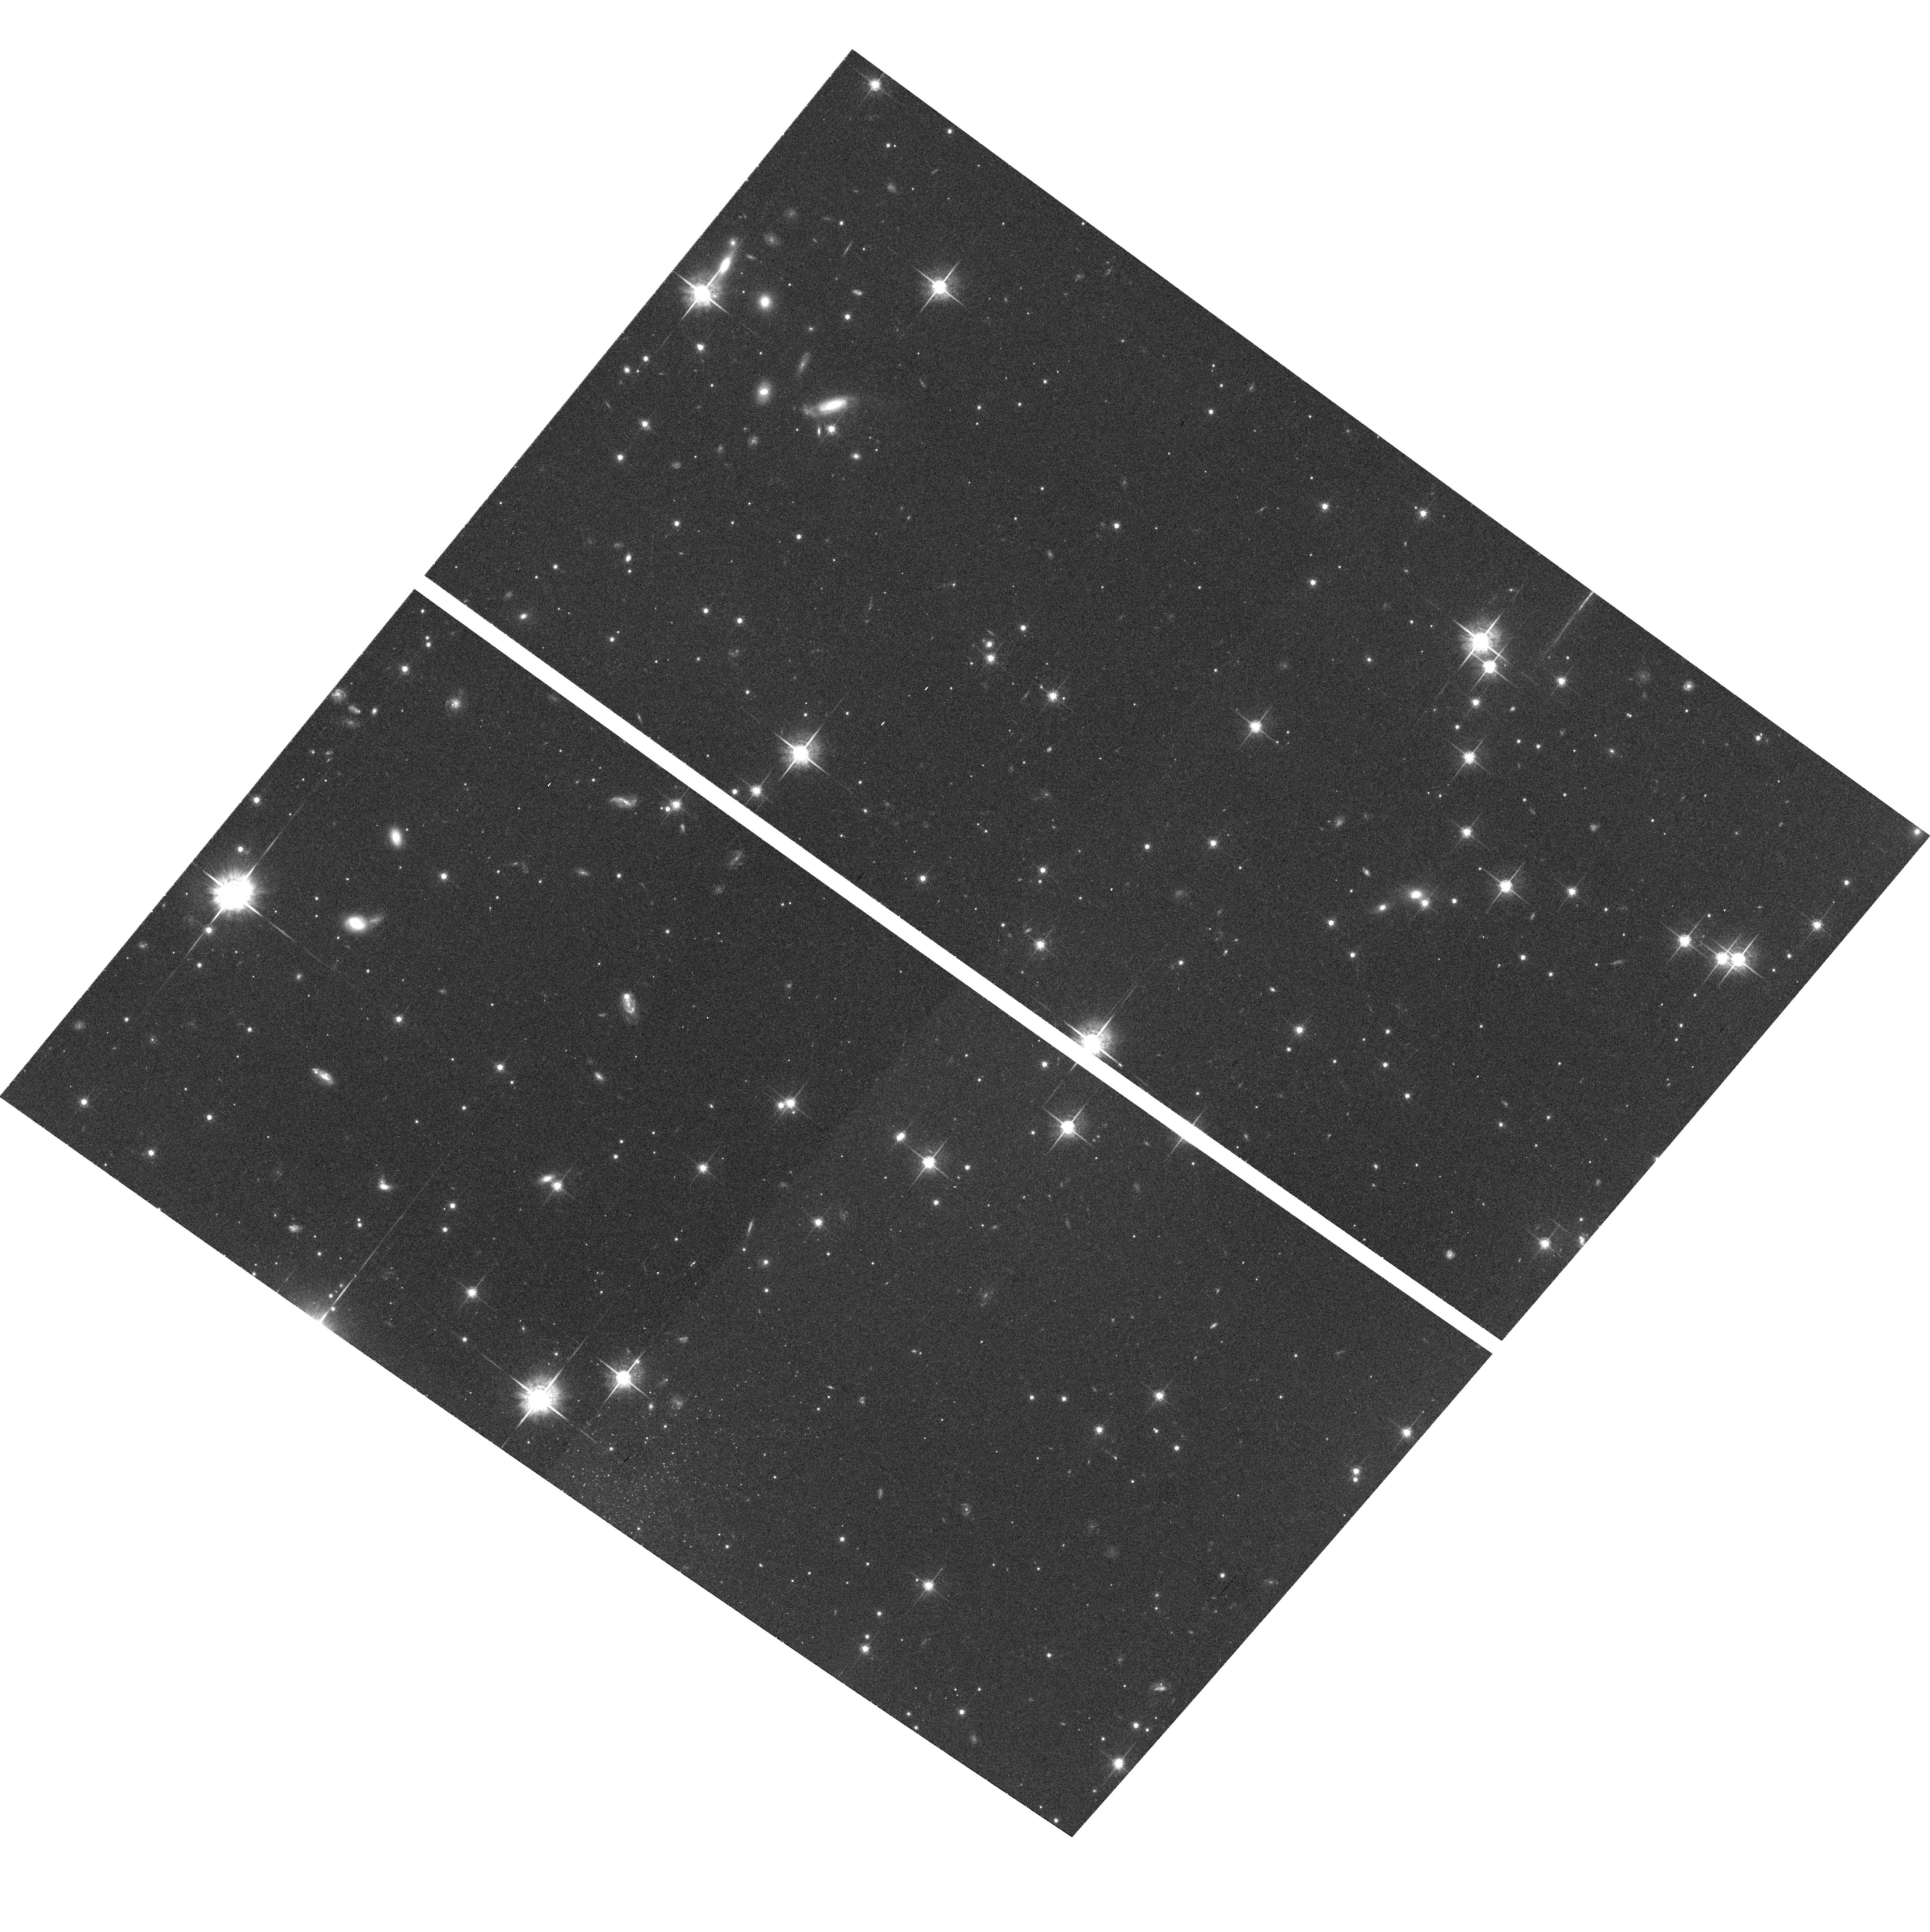
Target: field at RA 200.743°, Dec -41.766°. Instrument: ACS/WFC. Filter: F775W. Exposure: 27 min. Observation ID: hst_9480_e1_acs_wfc_f775w_j8hoe1

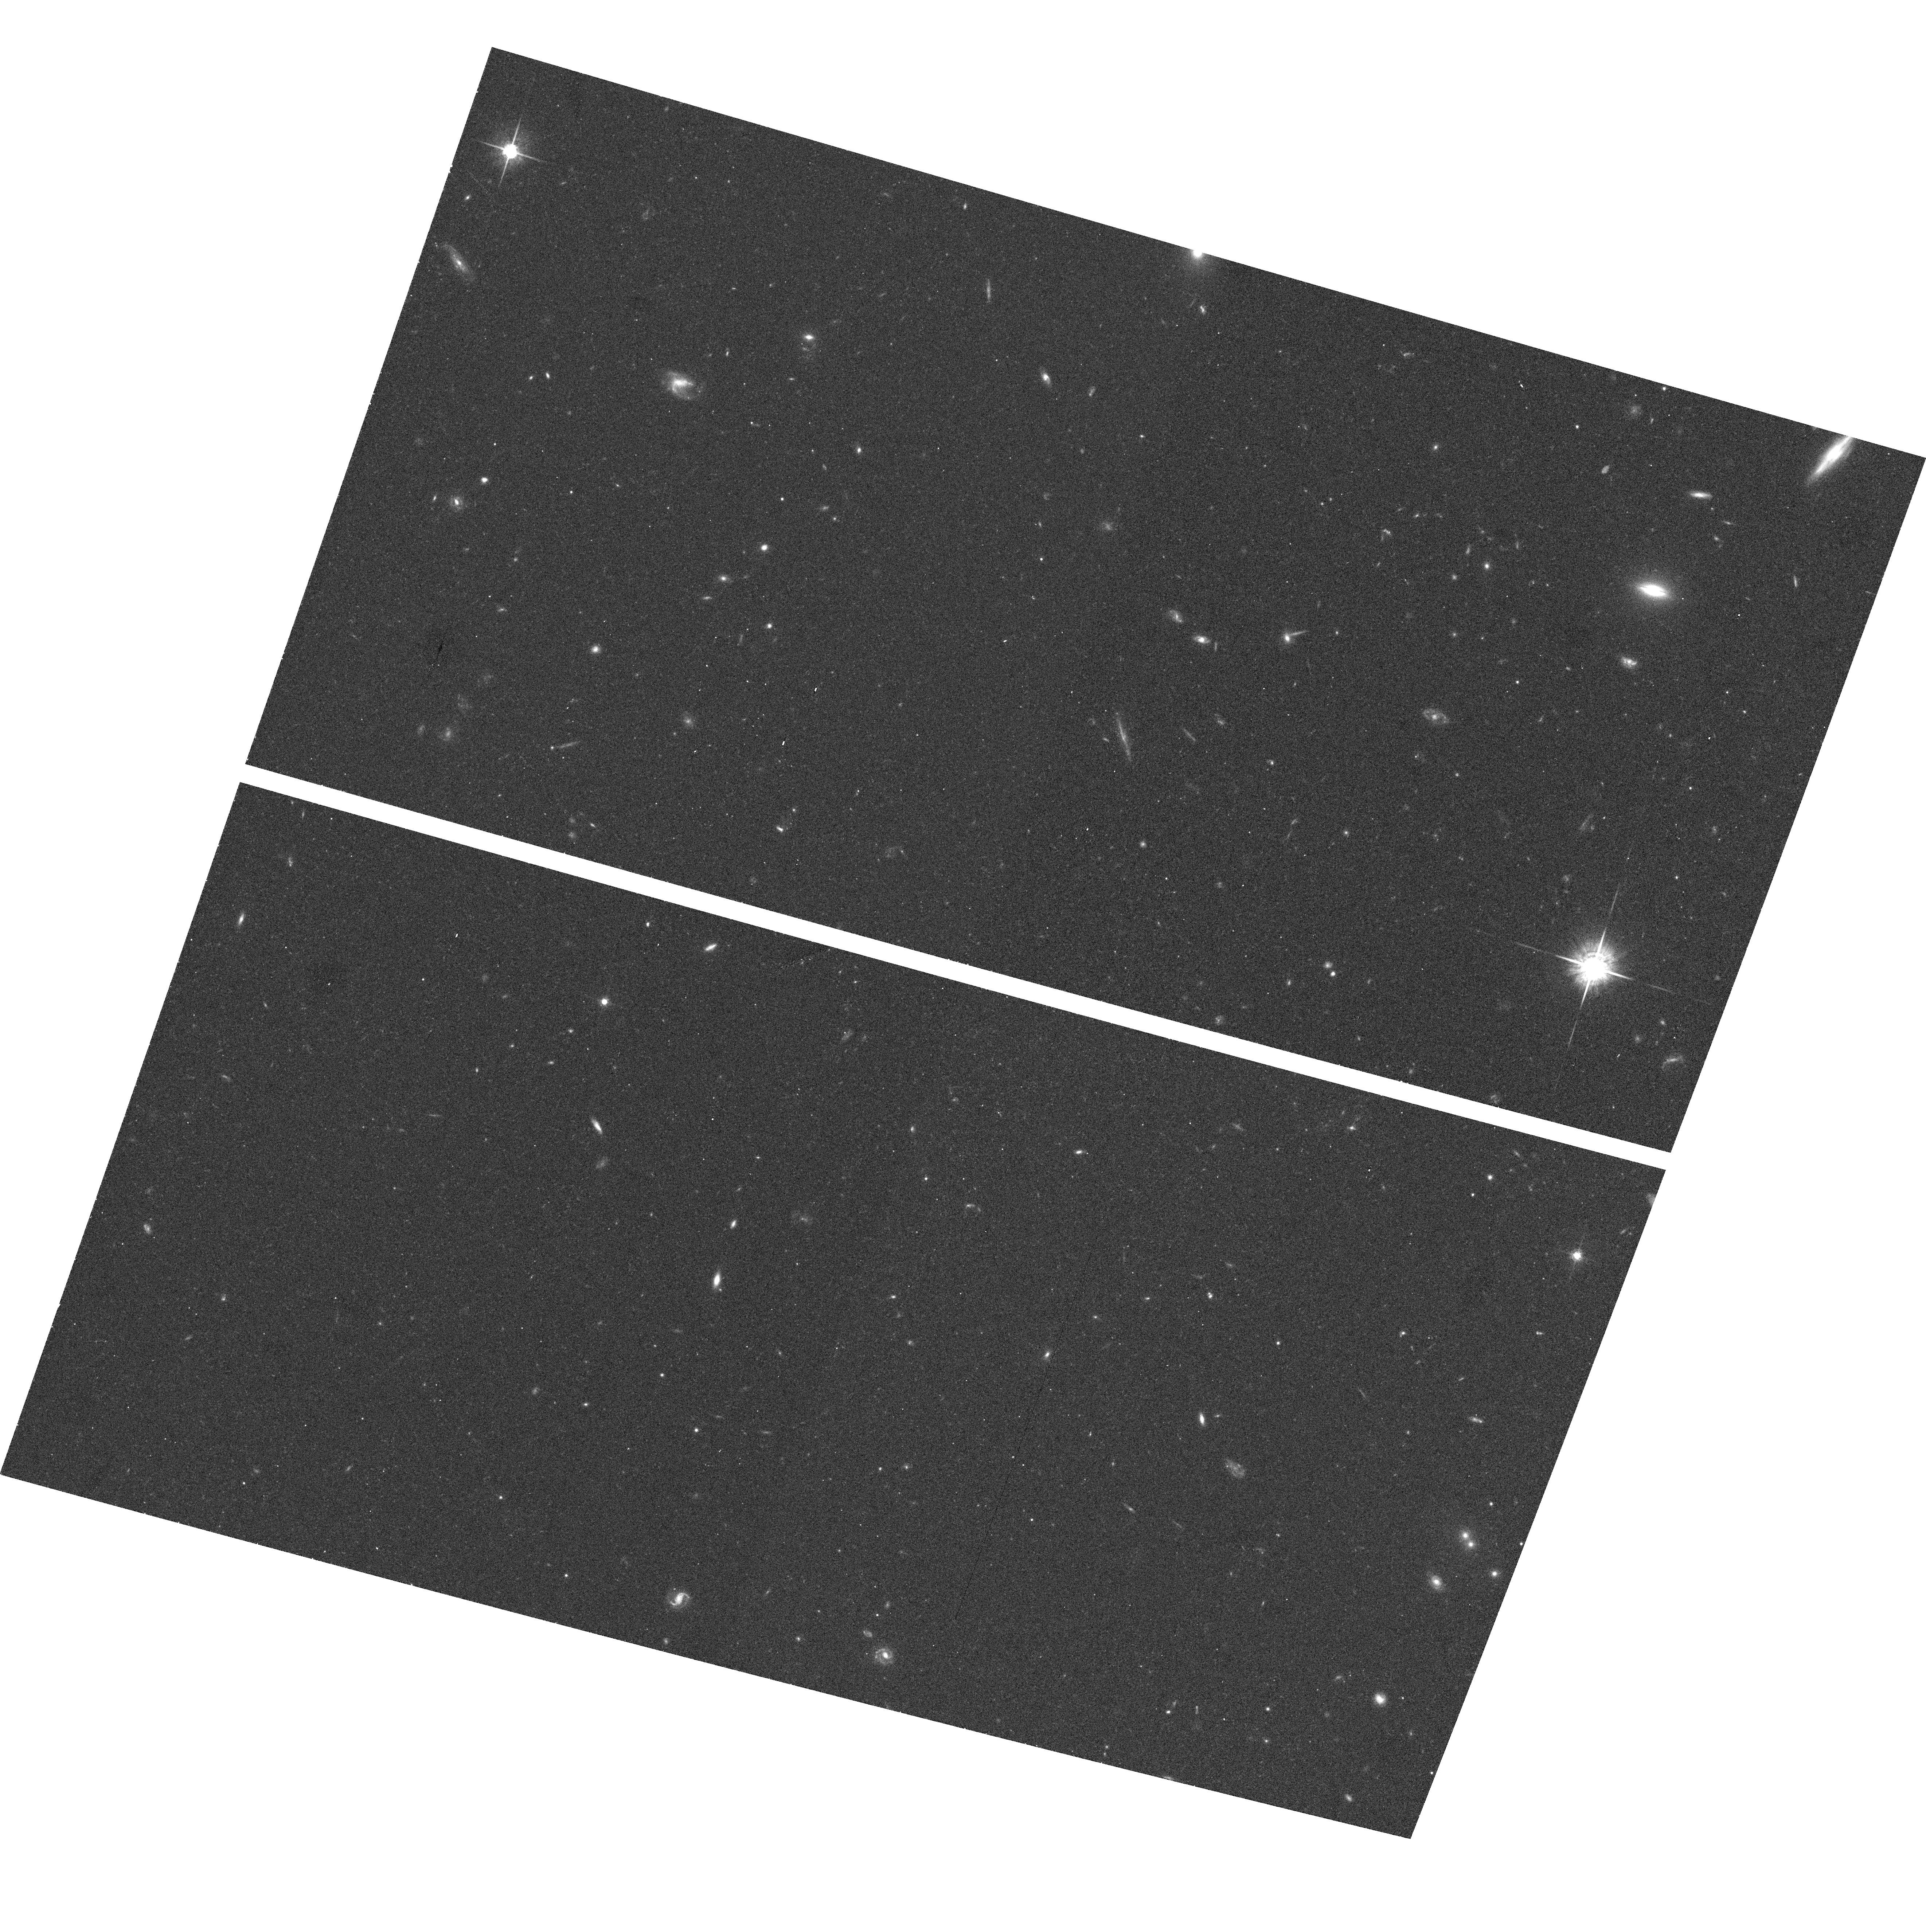
Target: field at RA 204.967°, Dec 70.448°. Instrument: ACS/WFC. Filter: F775W. Exposure: 13 min. Observation ID: hst_9480_wg_acs_wfc_f775w_j8howg

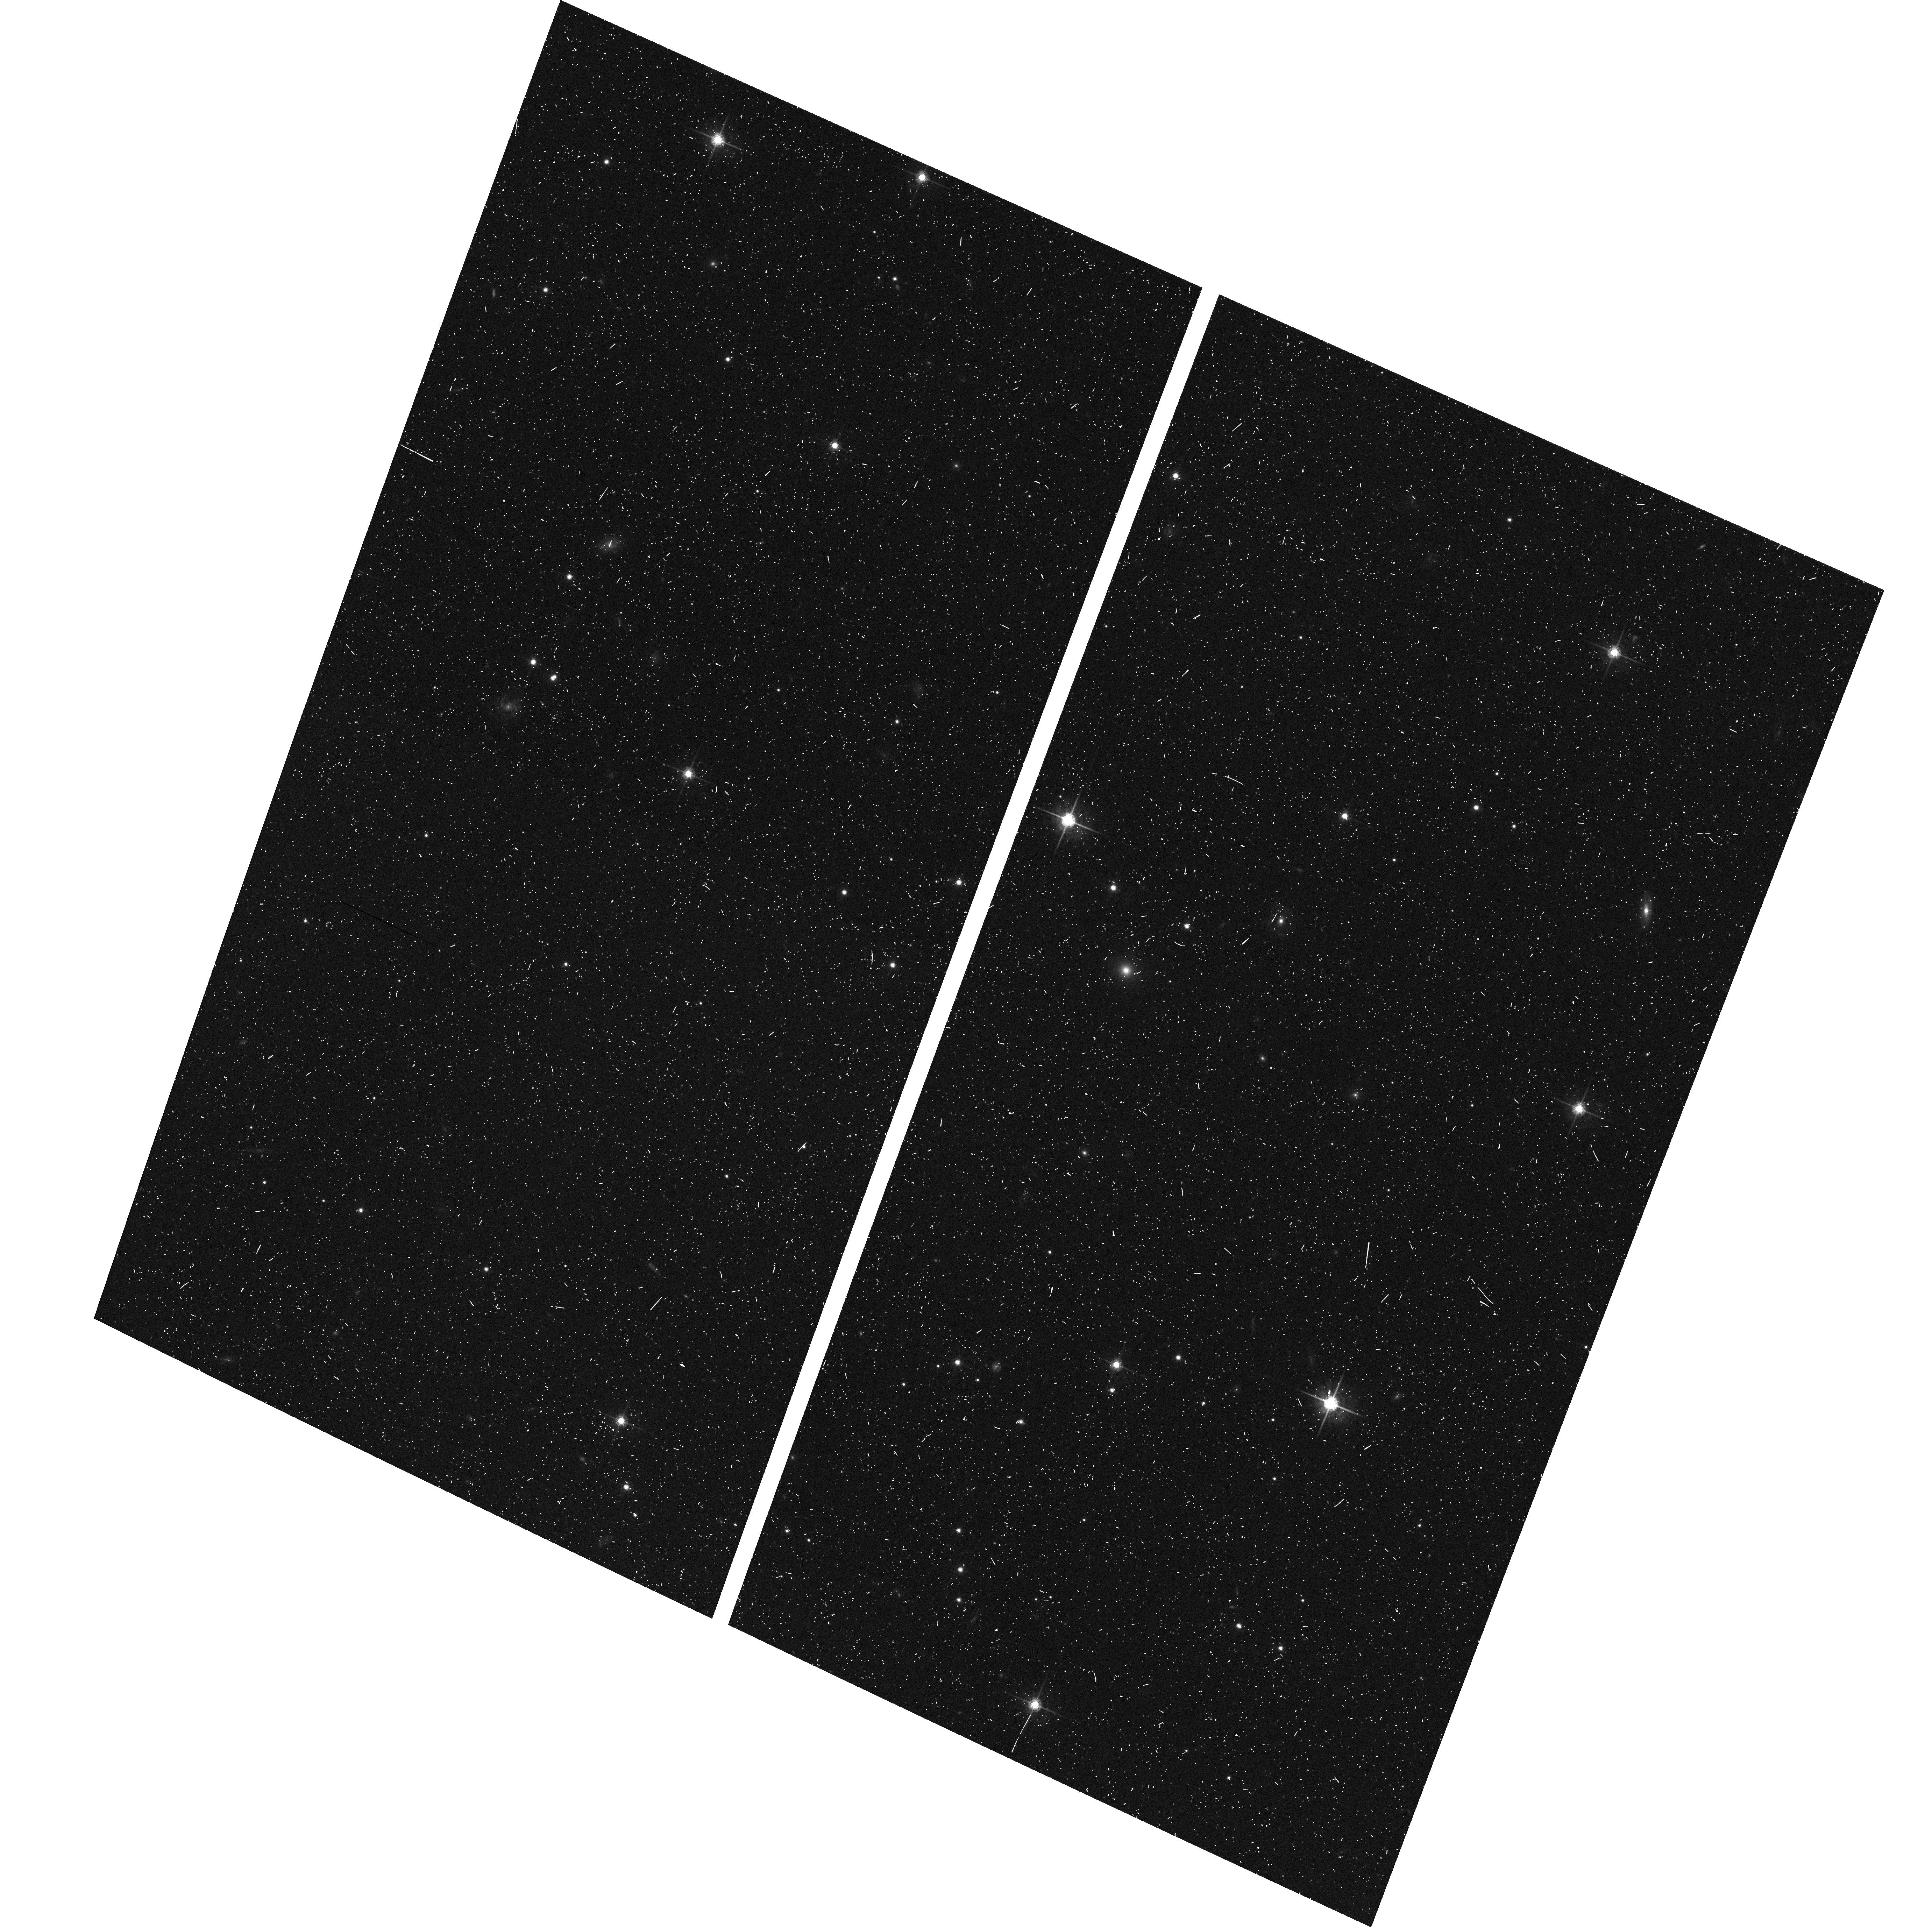
Target: field at RA 55.390°, Dec 34.038°. Instrument: ACS/WFC. Filter: F775W. Exposure: 9 min. Observation ID: hst_9480_r2_acs_wfc_f775w_j8hor2

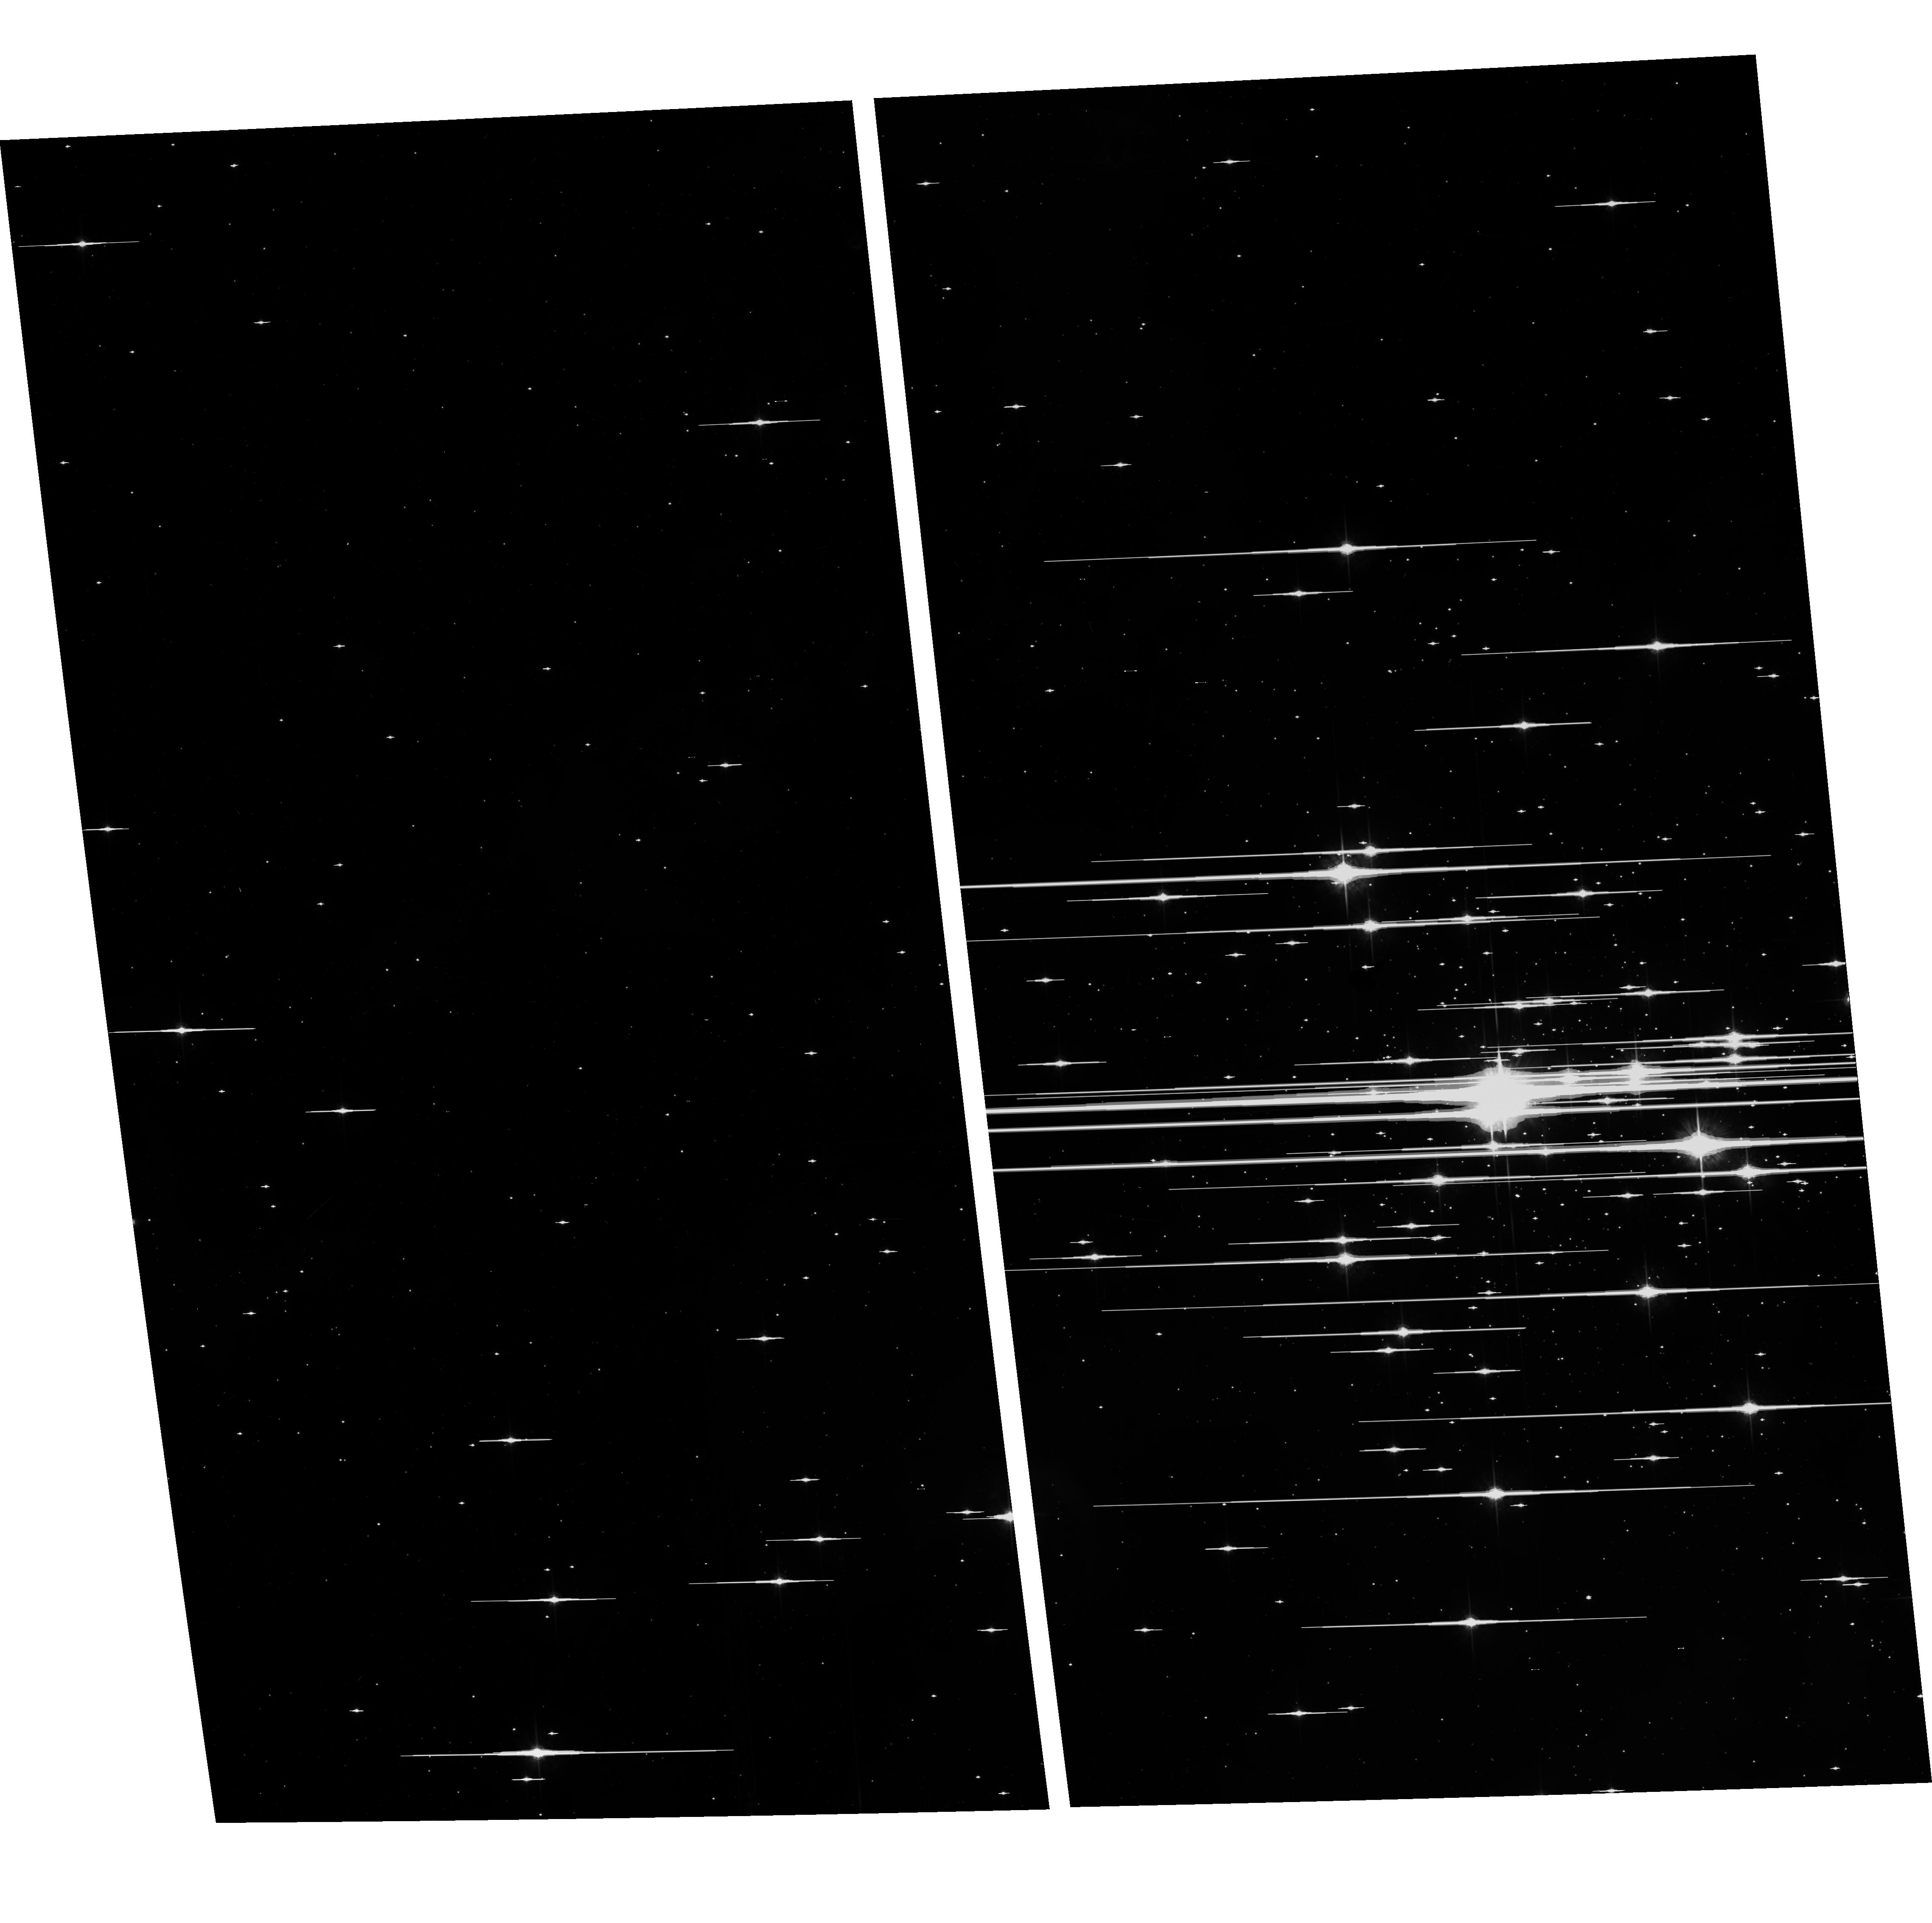
Target: field at RA 161.031°, Dec -59.544°. Instrument: ACS/WFC. Filter: F775W. Exposure: 12 min. Observation ID: hst_9480_y0_acs_wfc_f775w_j8hoy0

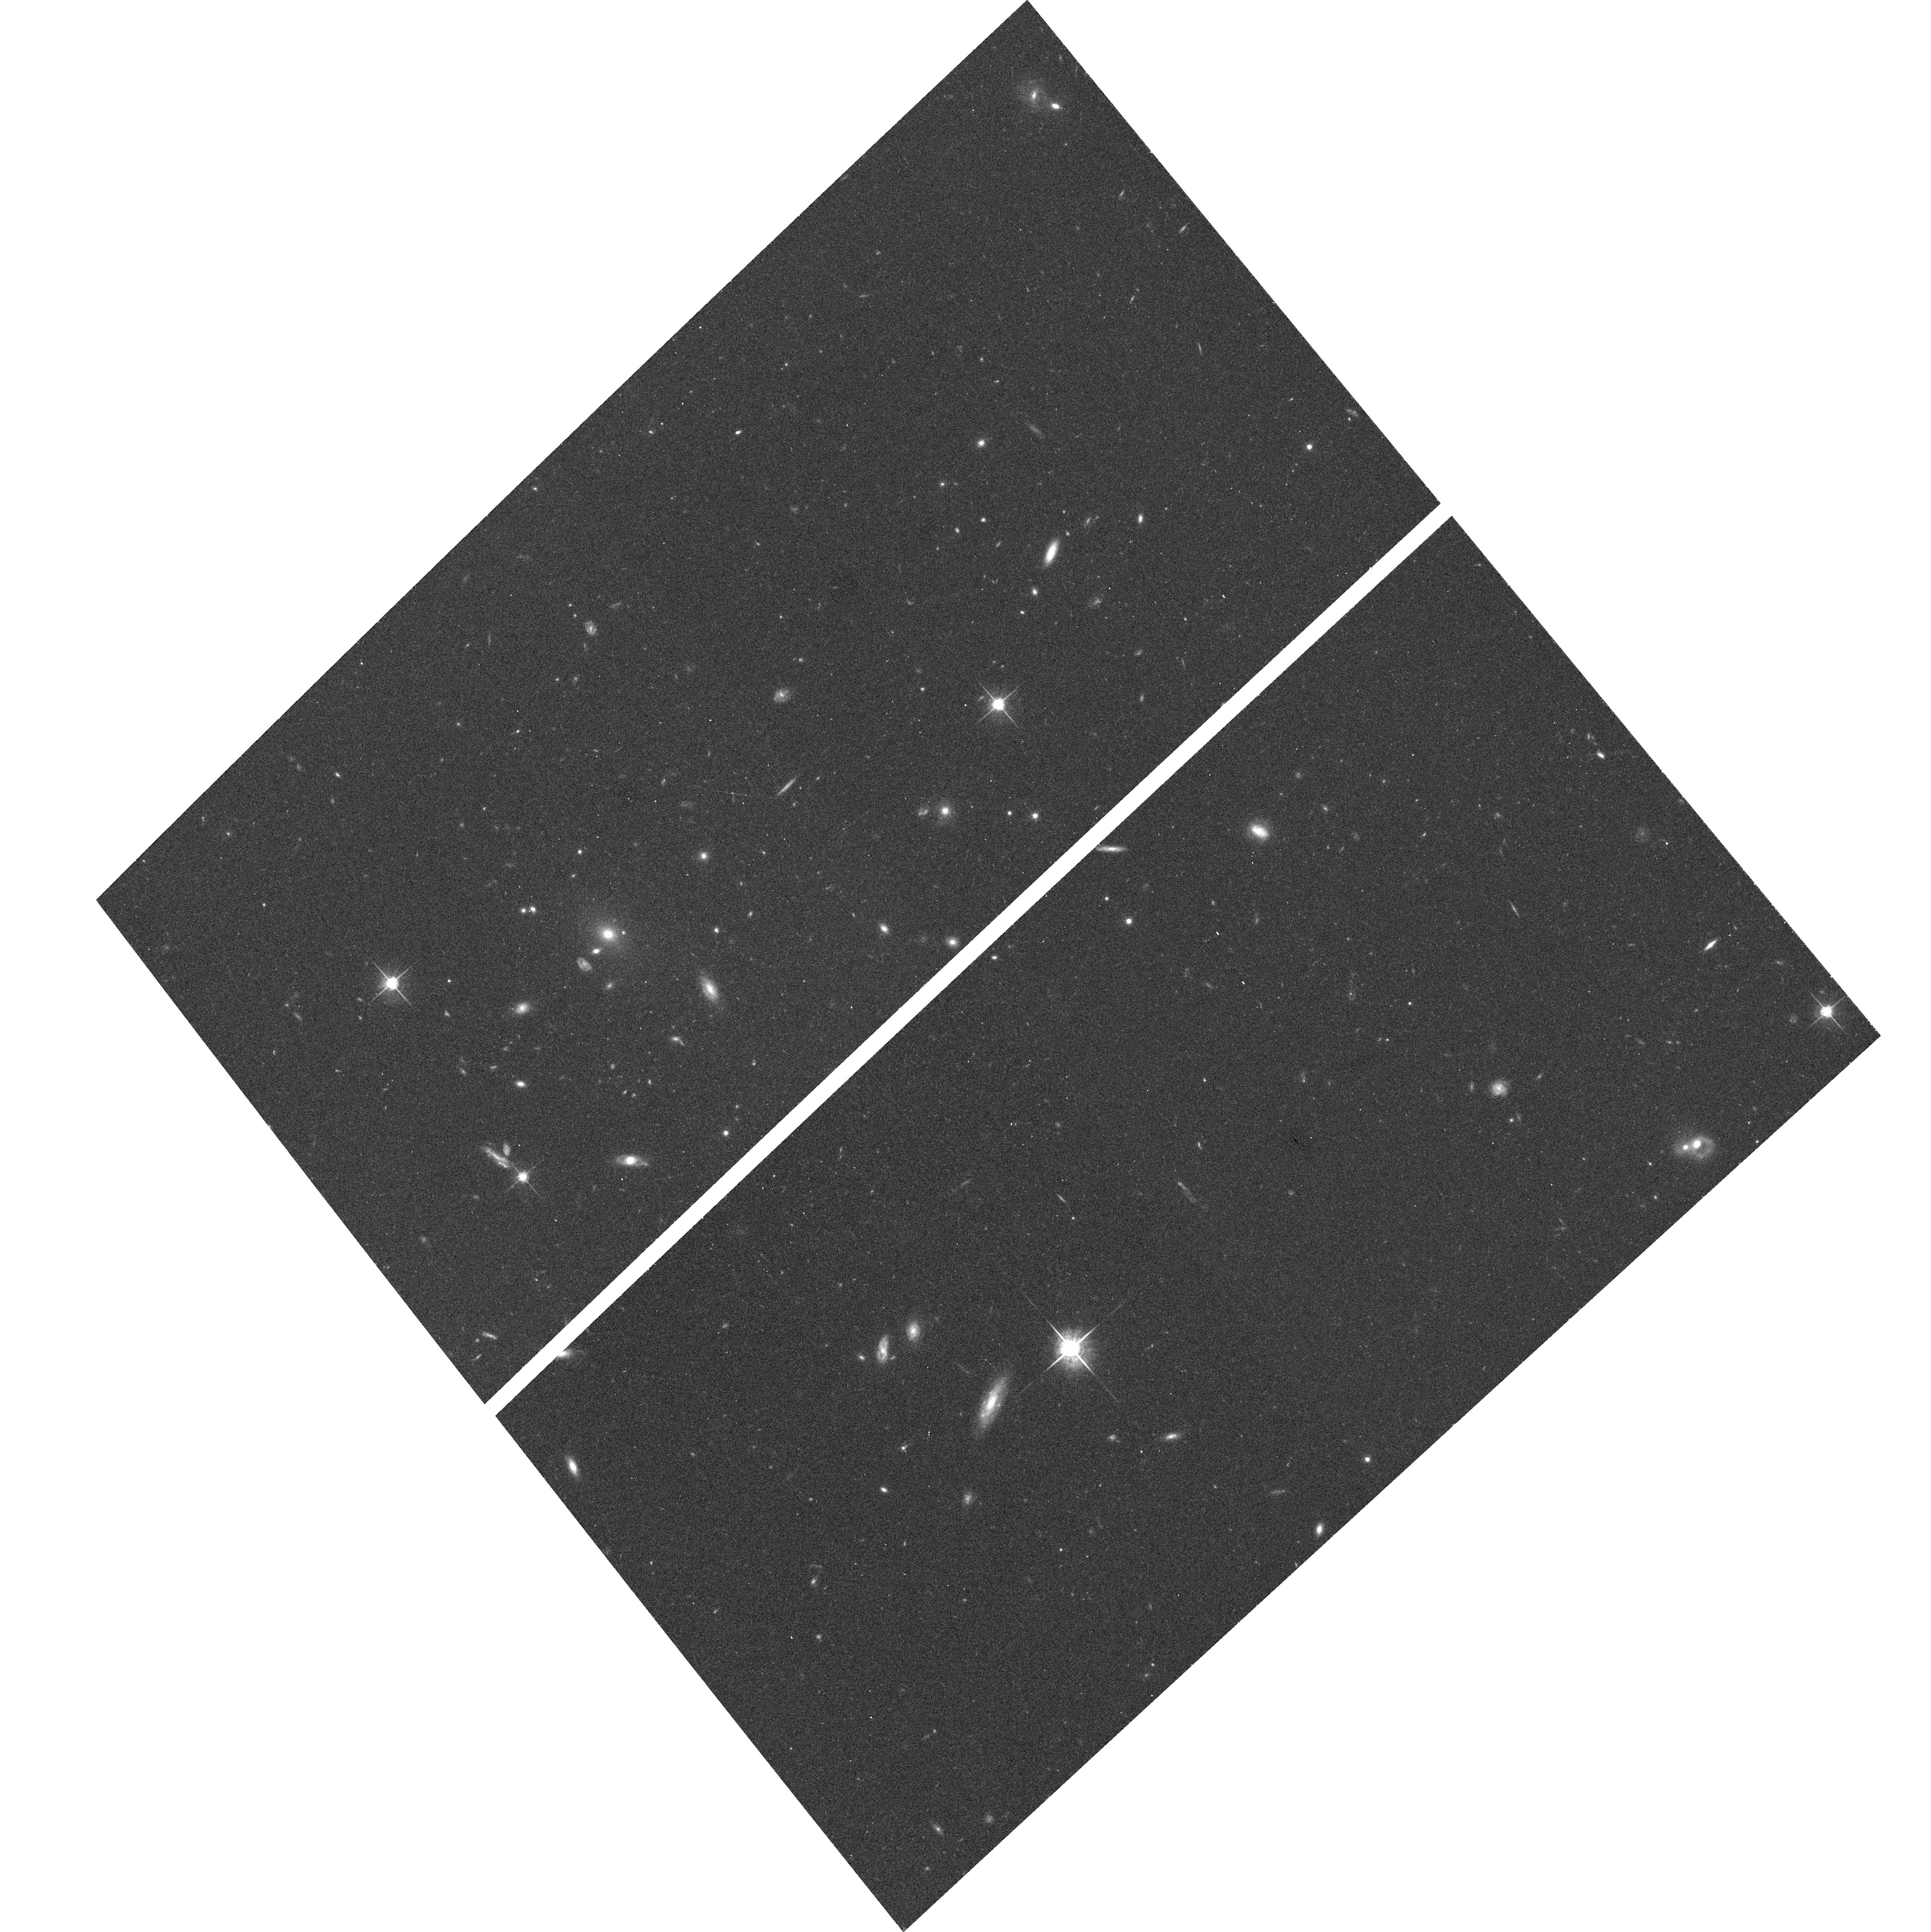
Target: field at RA 1.634°, Dec -17.398°. Instrument: ACS/WFC. Filter: F775W. Exposure: 13 min. Observation ID: hst_9480_hw_acs_wfc_f775w_j8hohw

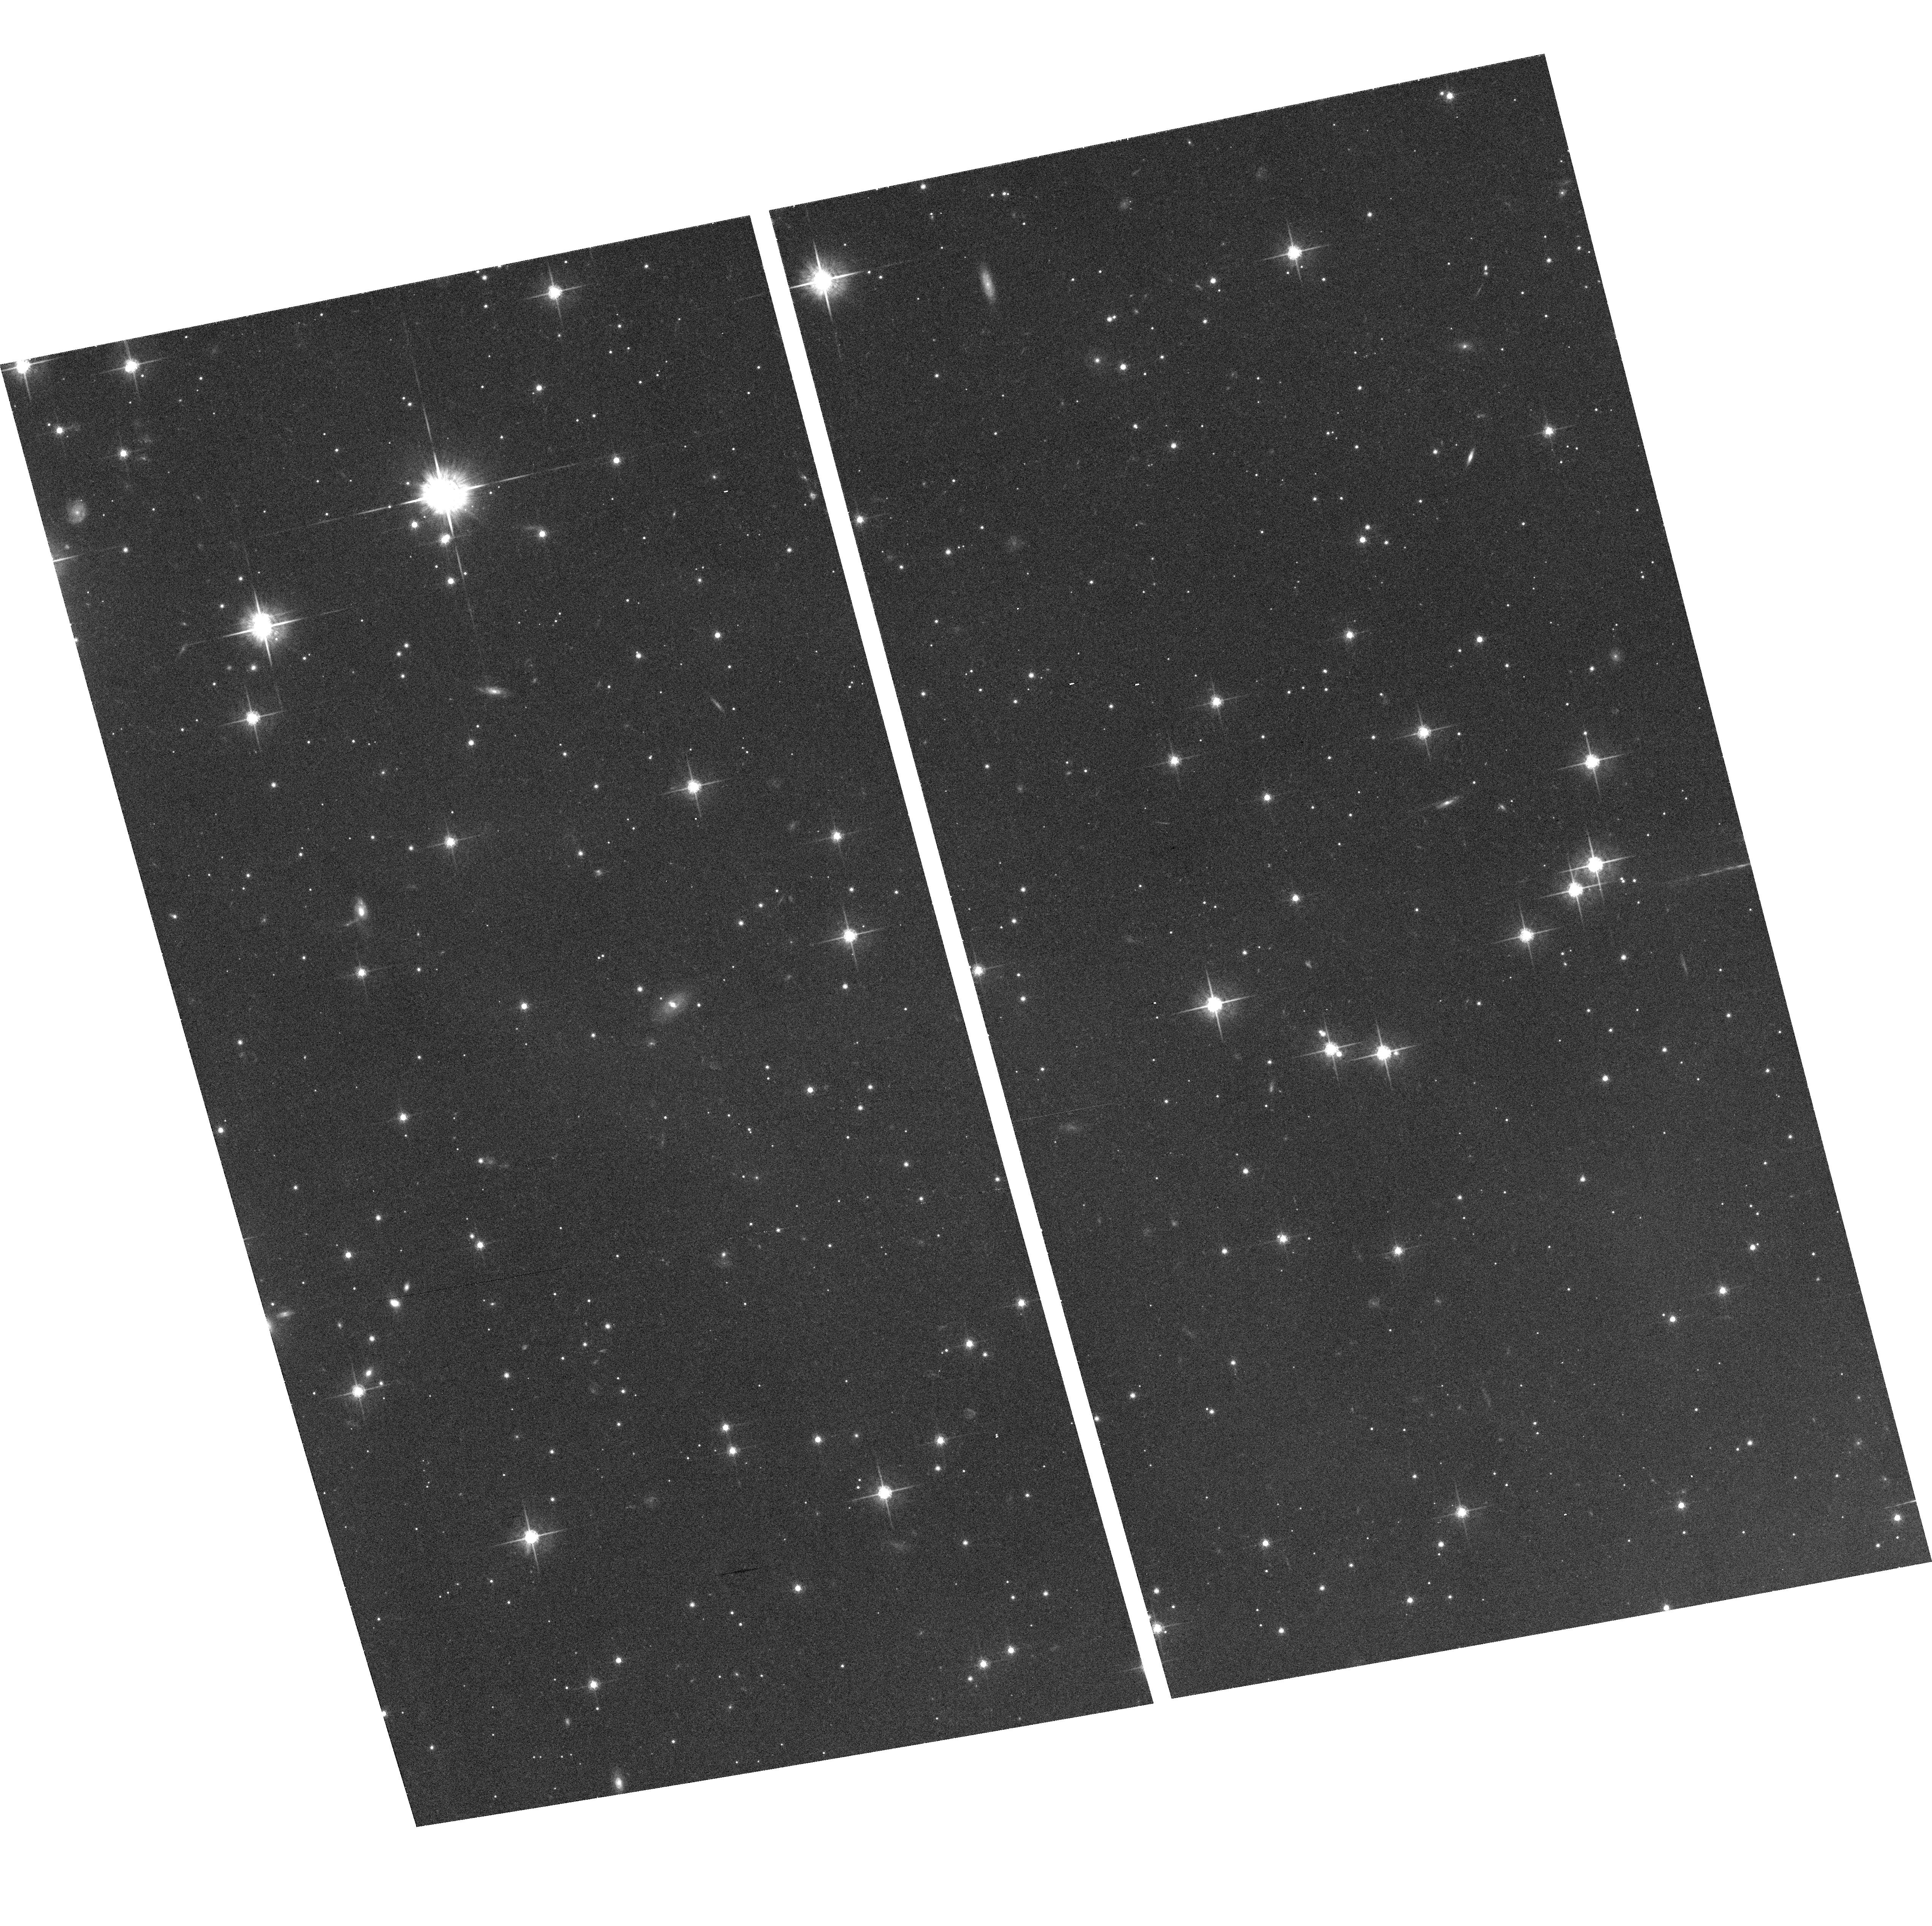
Target: field at RA 231.894°, Dec -33.389°. Instrument: ACS/WFC. Filter: F775W. Exposure: 21 min. Observation ID: hst_9480_bd_acs_wfc_f775w_j8hobd

Cosmic Shear With ACS Pure Parallels (PI: Rhodes, Jason D.)

Small distortions in the shapes of background galaxies by foreground mass provide a powerful method of directly measuring the amount and distribution of dark matter. Several groups have recently detected this weak lensing by large-scale structure, also called cosmic shear. The high resolution and sensitivity of HST/ACS provide a unique opportunity to measure cosmic shear accurately on small scales. Using 260 parallel orbits in Sloan textiti (F775W) we will measure for the first time: beginlisto\setlength sep0cm setlengthemsep0cm setlength\topsep0cm em the cosmic shear variance on scales <0.7 arcmin, em the skewness of the shear distribution, and em the magnification effect. endlist Our measurements will determine the amplitude of the mass power spectrum sigma_8Omega_m^0.5, with signal-to-noise (s/n) ~ 20, and the mass density Omega_m with s/n=4. They will be done at small angular scales where non-linear effects dominate the power spectrum, providing a test of the gravitational instability paradigm for structure formation. Measurements on these scales are not possible from the ground, because of the systematic effects induced by PSF smearing from seeing. Having many independent lines of sight reduces the uncertainty due to cosmic variance, making parallel observations ideal.